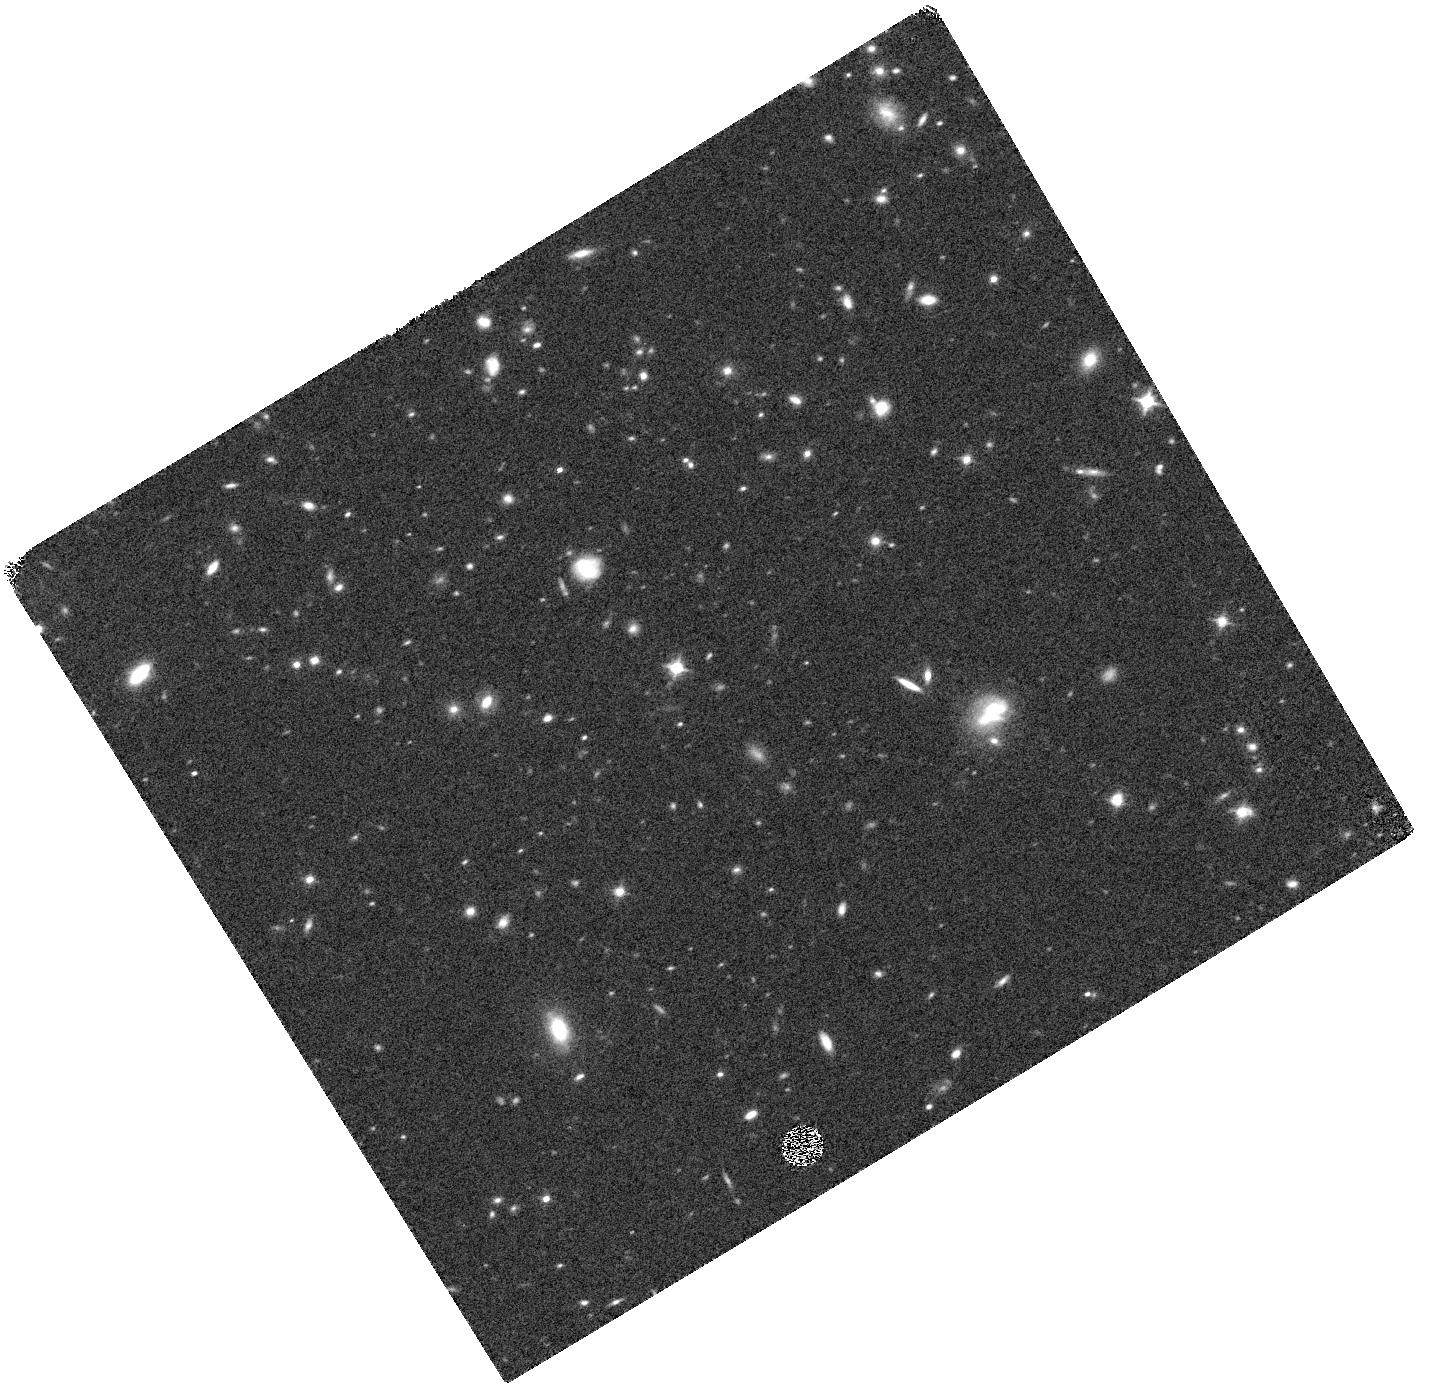
Target: COBRA141155.2+341510. Instrument: WFC3/IR. Filter: F140W. Exposure: 9 min. Observation ID: hst_15994_01_wfc3_ir_f140w_ie6n01

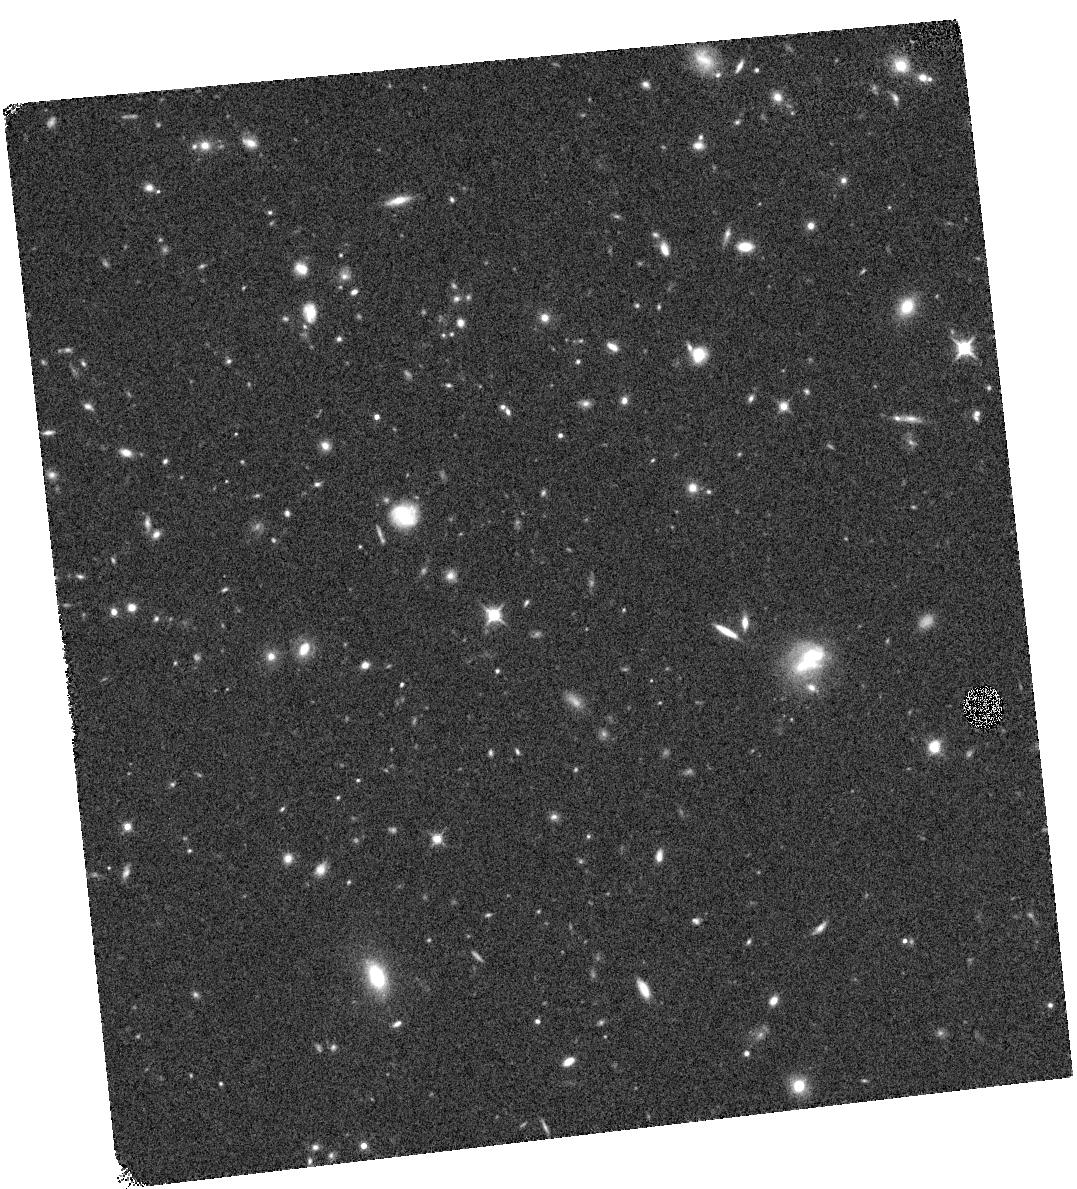
Target: COBRA141155.2+341510. Instrument: WFC3/IR. Filter: F140W. Exposure: 9 min. Observation ID: hst_15994_02_wfc3_ir_f140w_ie6n02

A z=1.8 Cluster in the Clusters Occupied by Bent Radio AGN (COBRA) Survey (PI: Blanton, Elizabeth)

Bent, double-lobed radio sources associated with AGN are frequently found in clusters of galaxies. The hosts of these radio sources are typically giant elliptical or cD galaxies. Occasionally, the bent radio sources are hosted by optically luminous quasars. Our Spitzer IR observations of 646 bent radio sources have revealed approximately 200 new, distant clusters. These objects comprise the Clusters Occupied by Bent Radio AGN (COBRA) survey. Here, we propose joint Chandra and HST observations of a COBRA cluster associated with a quasar with a spectroscopically measured redshift of 1.82. This cluster is one of very few known at z > 1.5 and can provide insight into AGN feedback and the formation of structure at high-z.